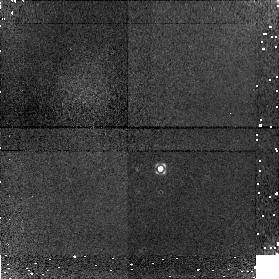
Target: NGC4151. Instrument: NICMOS/NIC1. Filter: F160W. Exposure: 16 min. Observation ID: n8qs09010

AGN Black Hole Masses from Stellar Dynamics (PI: Peterson, Bradley M)

We propose to measure the black-hole masses in two reverberation-mapped Seyfert 1 galaxies, NGC 3227 and NGC 4151, by using STIS spectroscopic observations of the Ca II triplet absorption features in the nuclear stellar spectra of these sources. The observations will be carried out on a TOO basis when the active nuclei are faint, thus mitigating the problem of contamination of the starlight component by the scattered light from the active nucleus. These observations will enable the first direct comparison of black-hole masses determined from stellar dynamics (the most frequently used method for quiescent galaxies) with those determined by reverberation mapping (the most frequently used method for active galaxies).